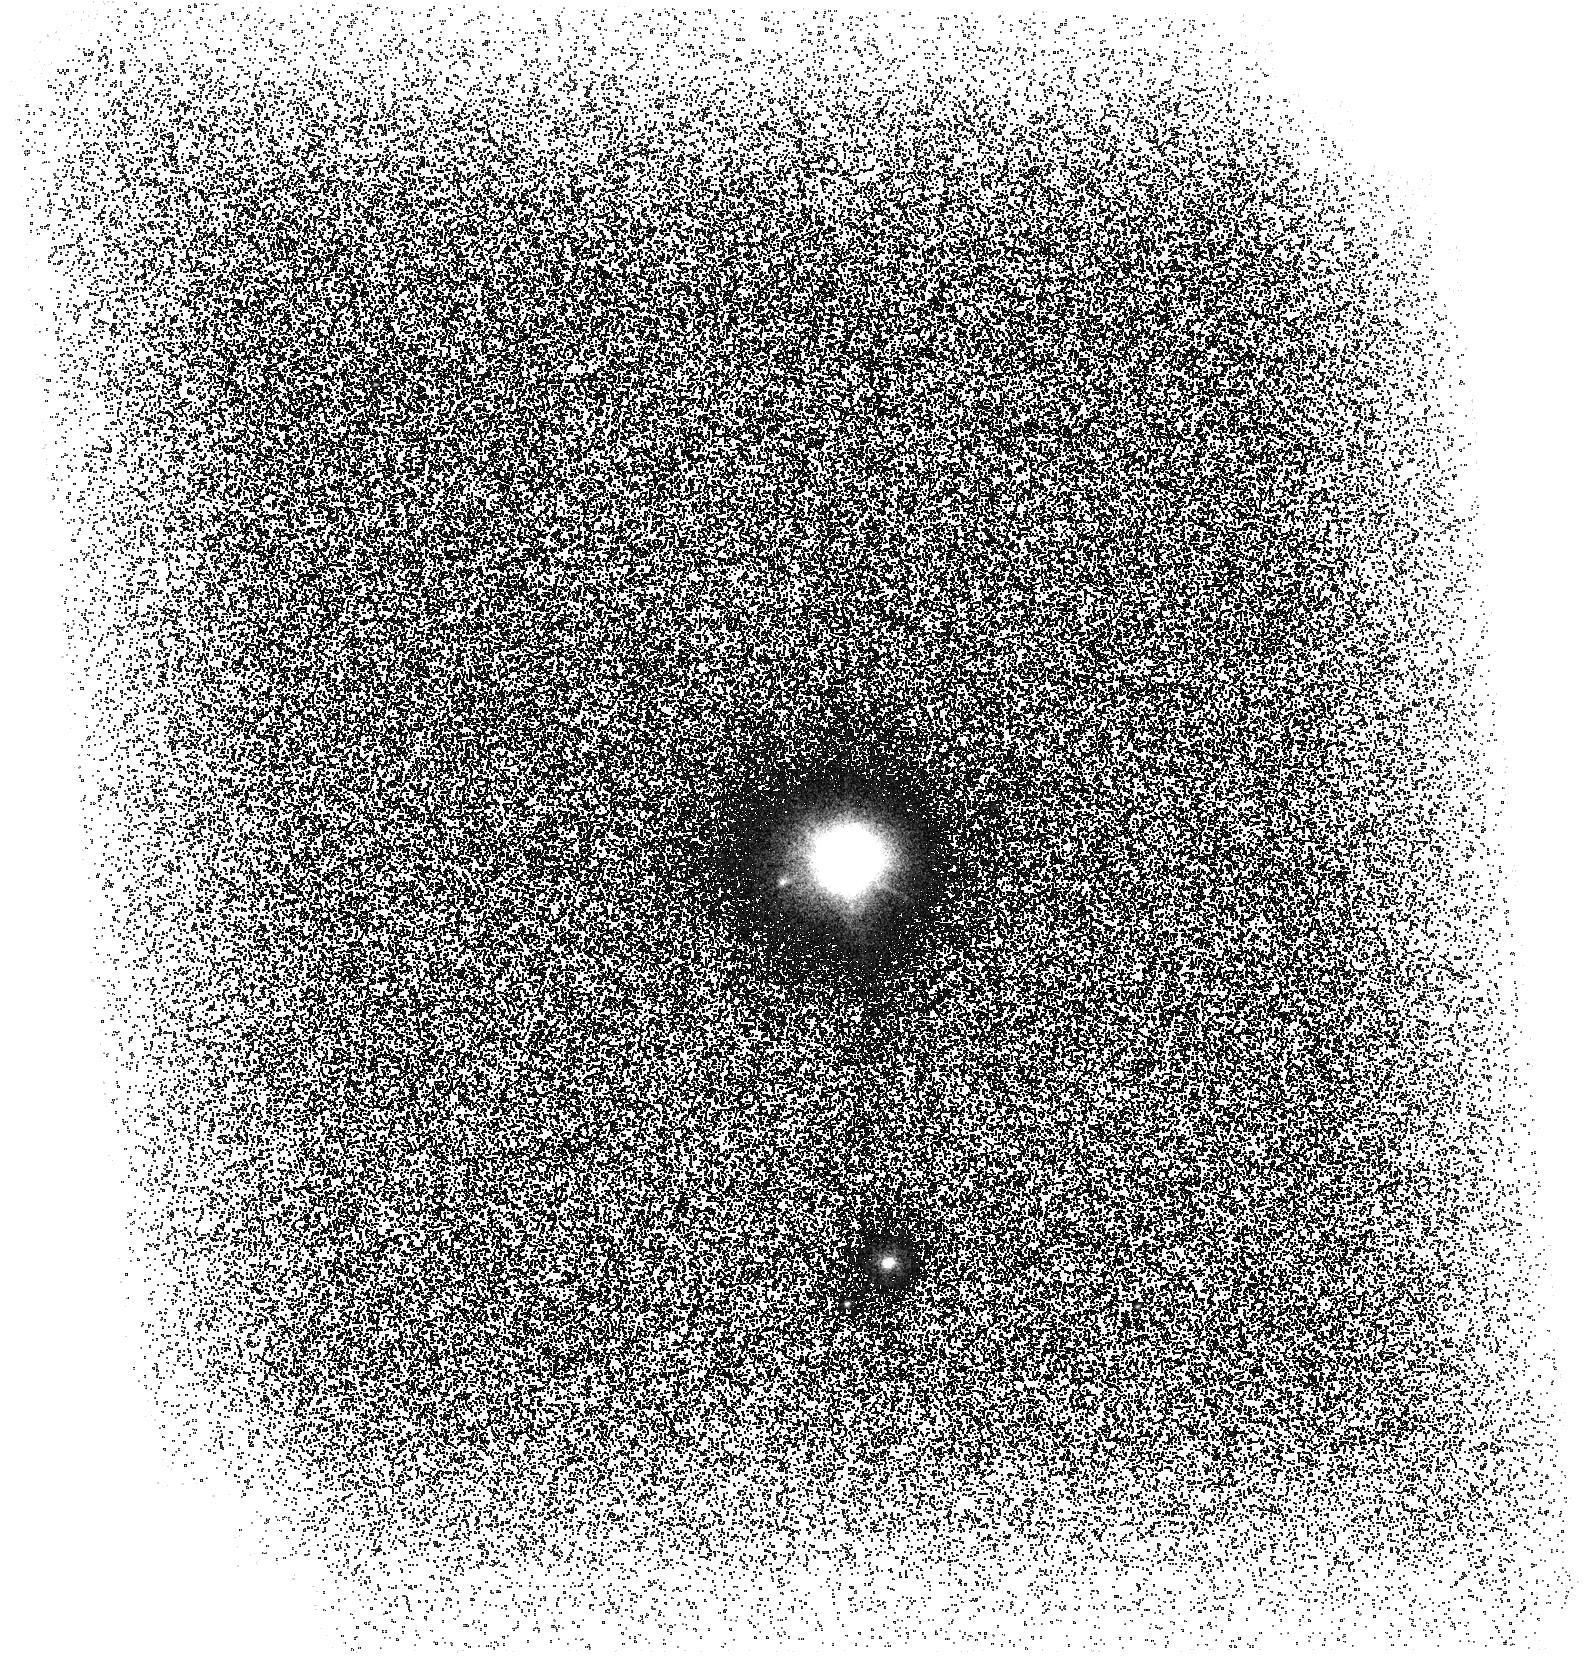
Target: V-GG-TAU
Instrument: ACS/SBC
Filter: F140LP
Exposure: 2.1 h
Observation ID: hst_12963_01_acs_sbc_f140lp_jbys01

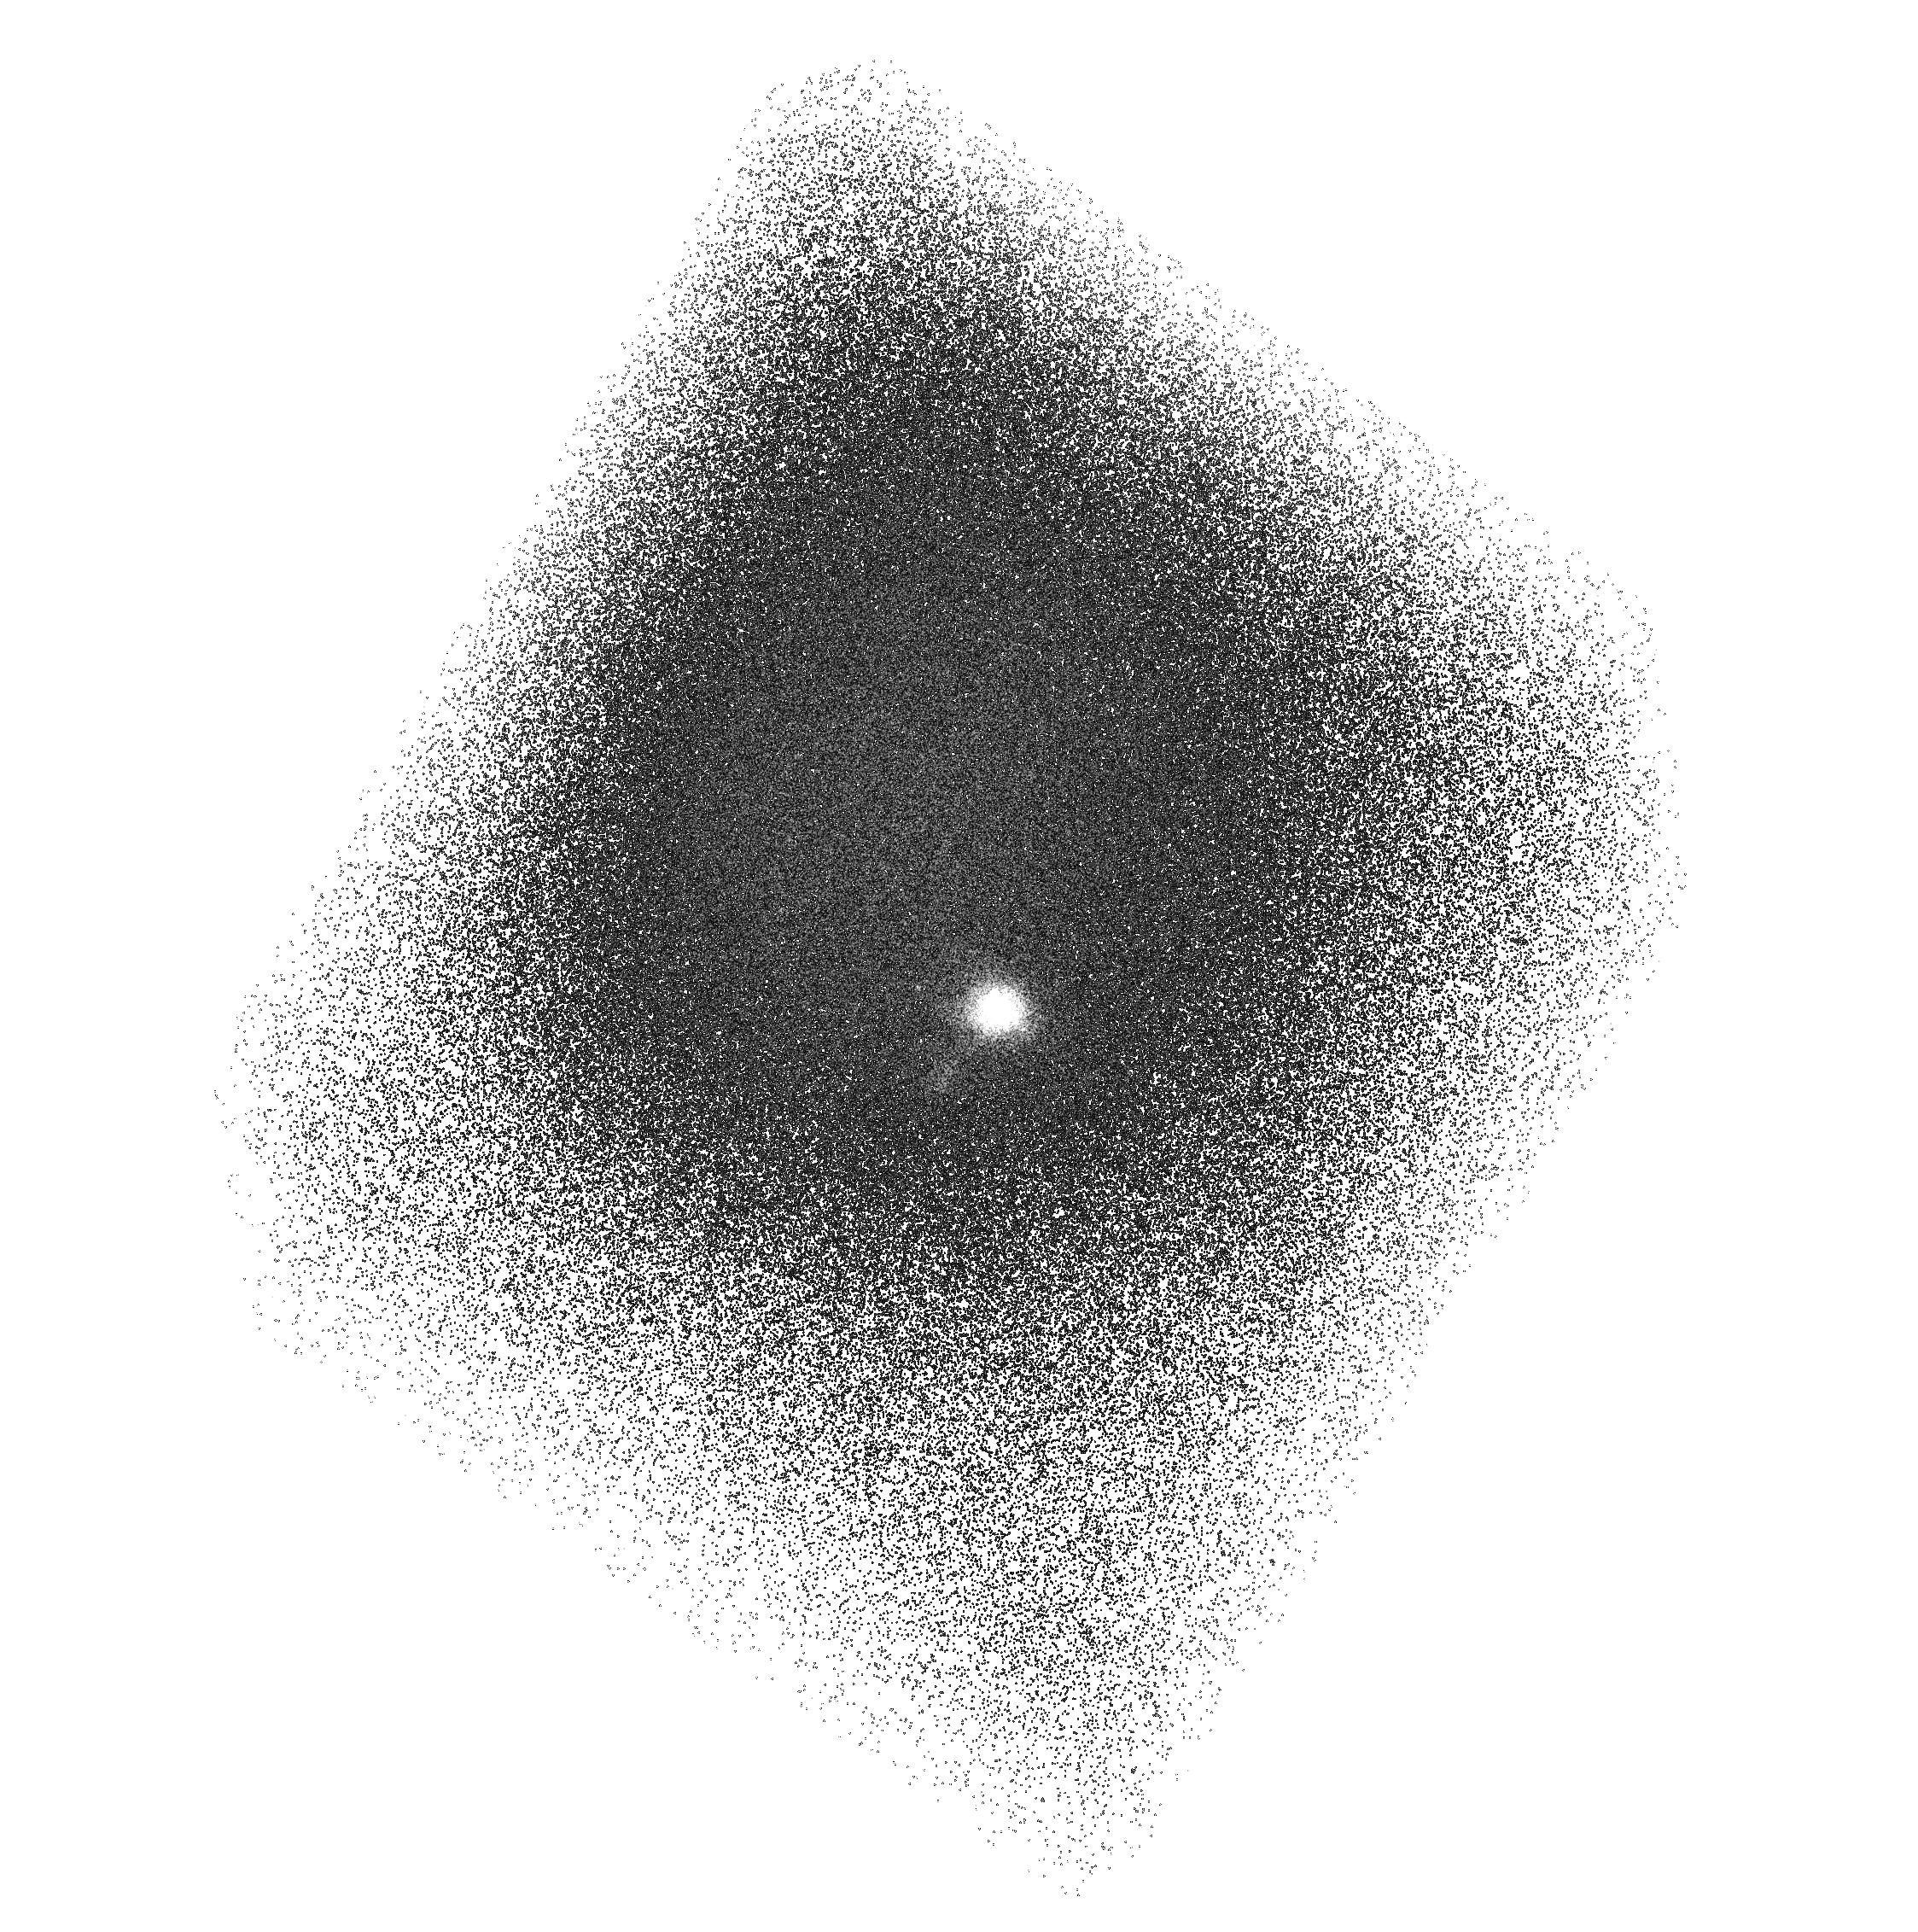
Target: V-UY-AUR
Instrument: ACS/SBC
Filter: F165LP
Exposure: 2.1 h
Observation ID: hst_12963_02_acs_sbc_f165lp_jbys02

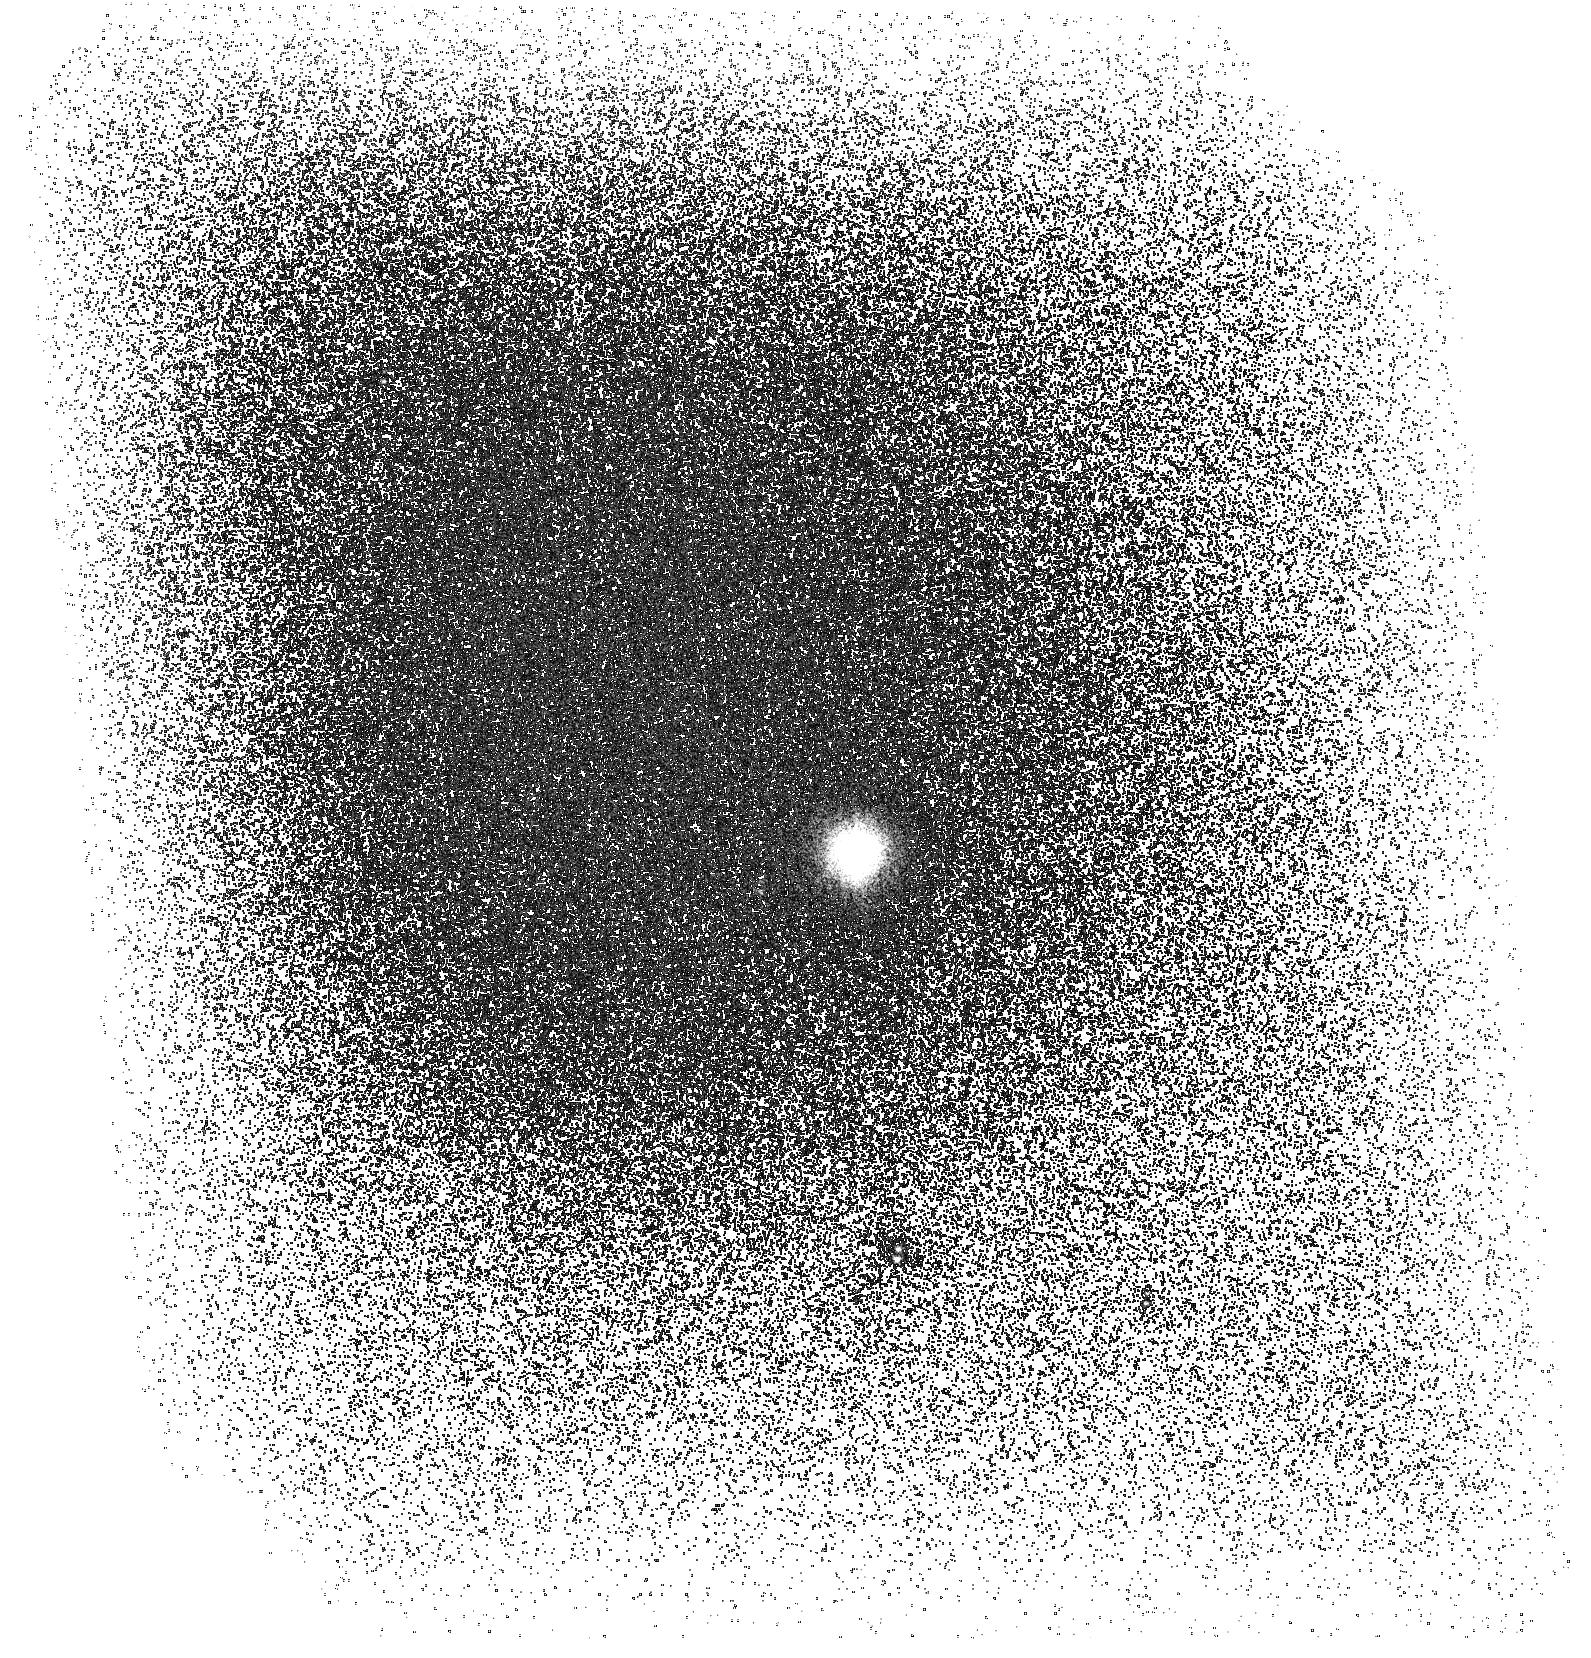
Target: V-GG-TAU
Instrument: ACS/SBC
Filter: F165LP
Exposure: 2.1 h
Observation ID: hst_12963_01_acs_sbc_f165lp_jbys01

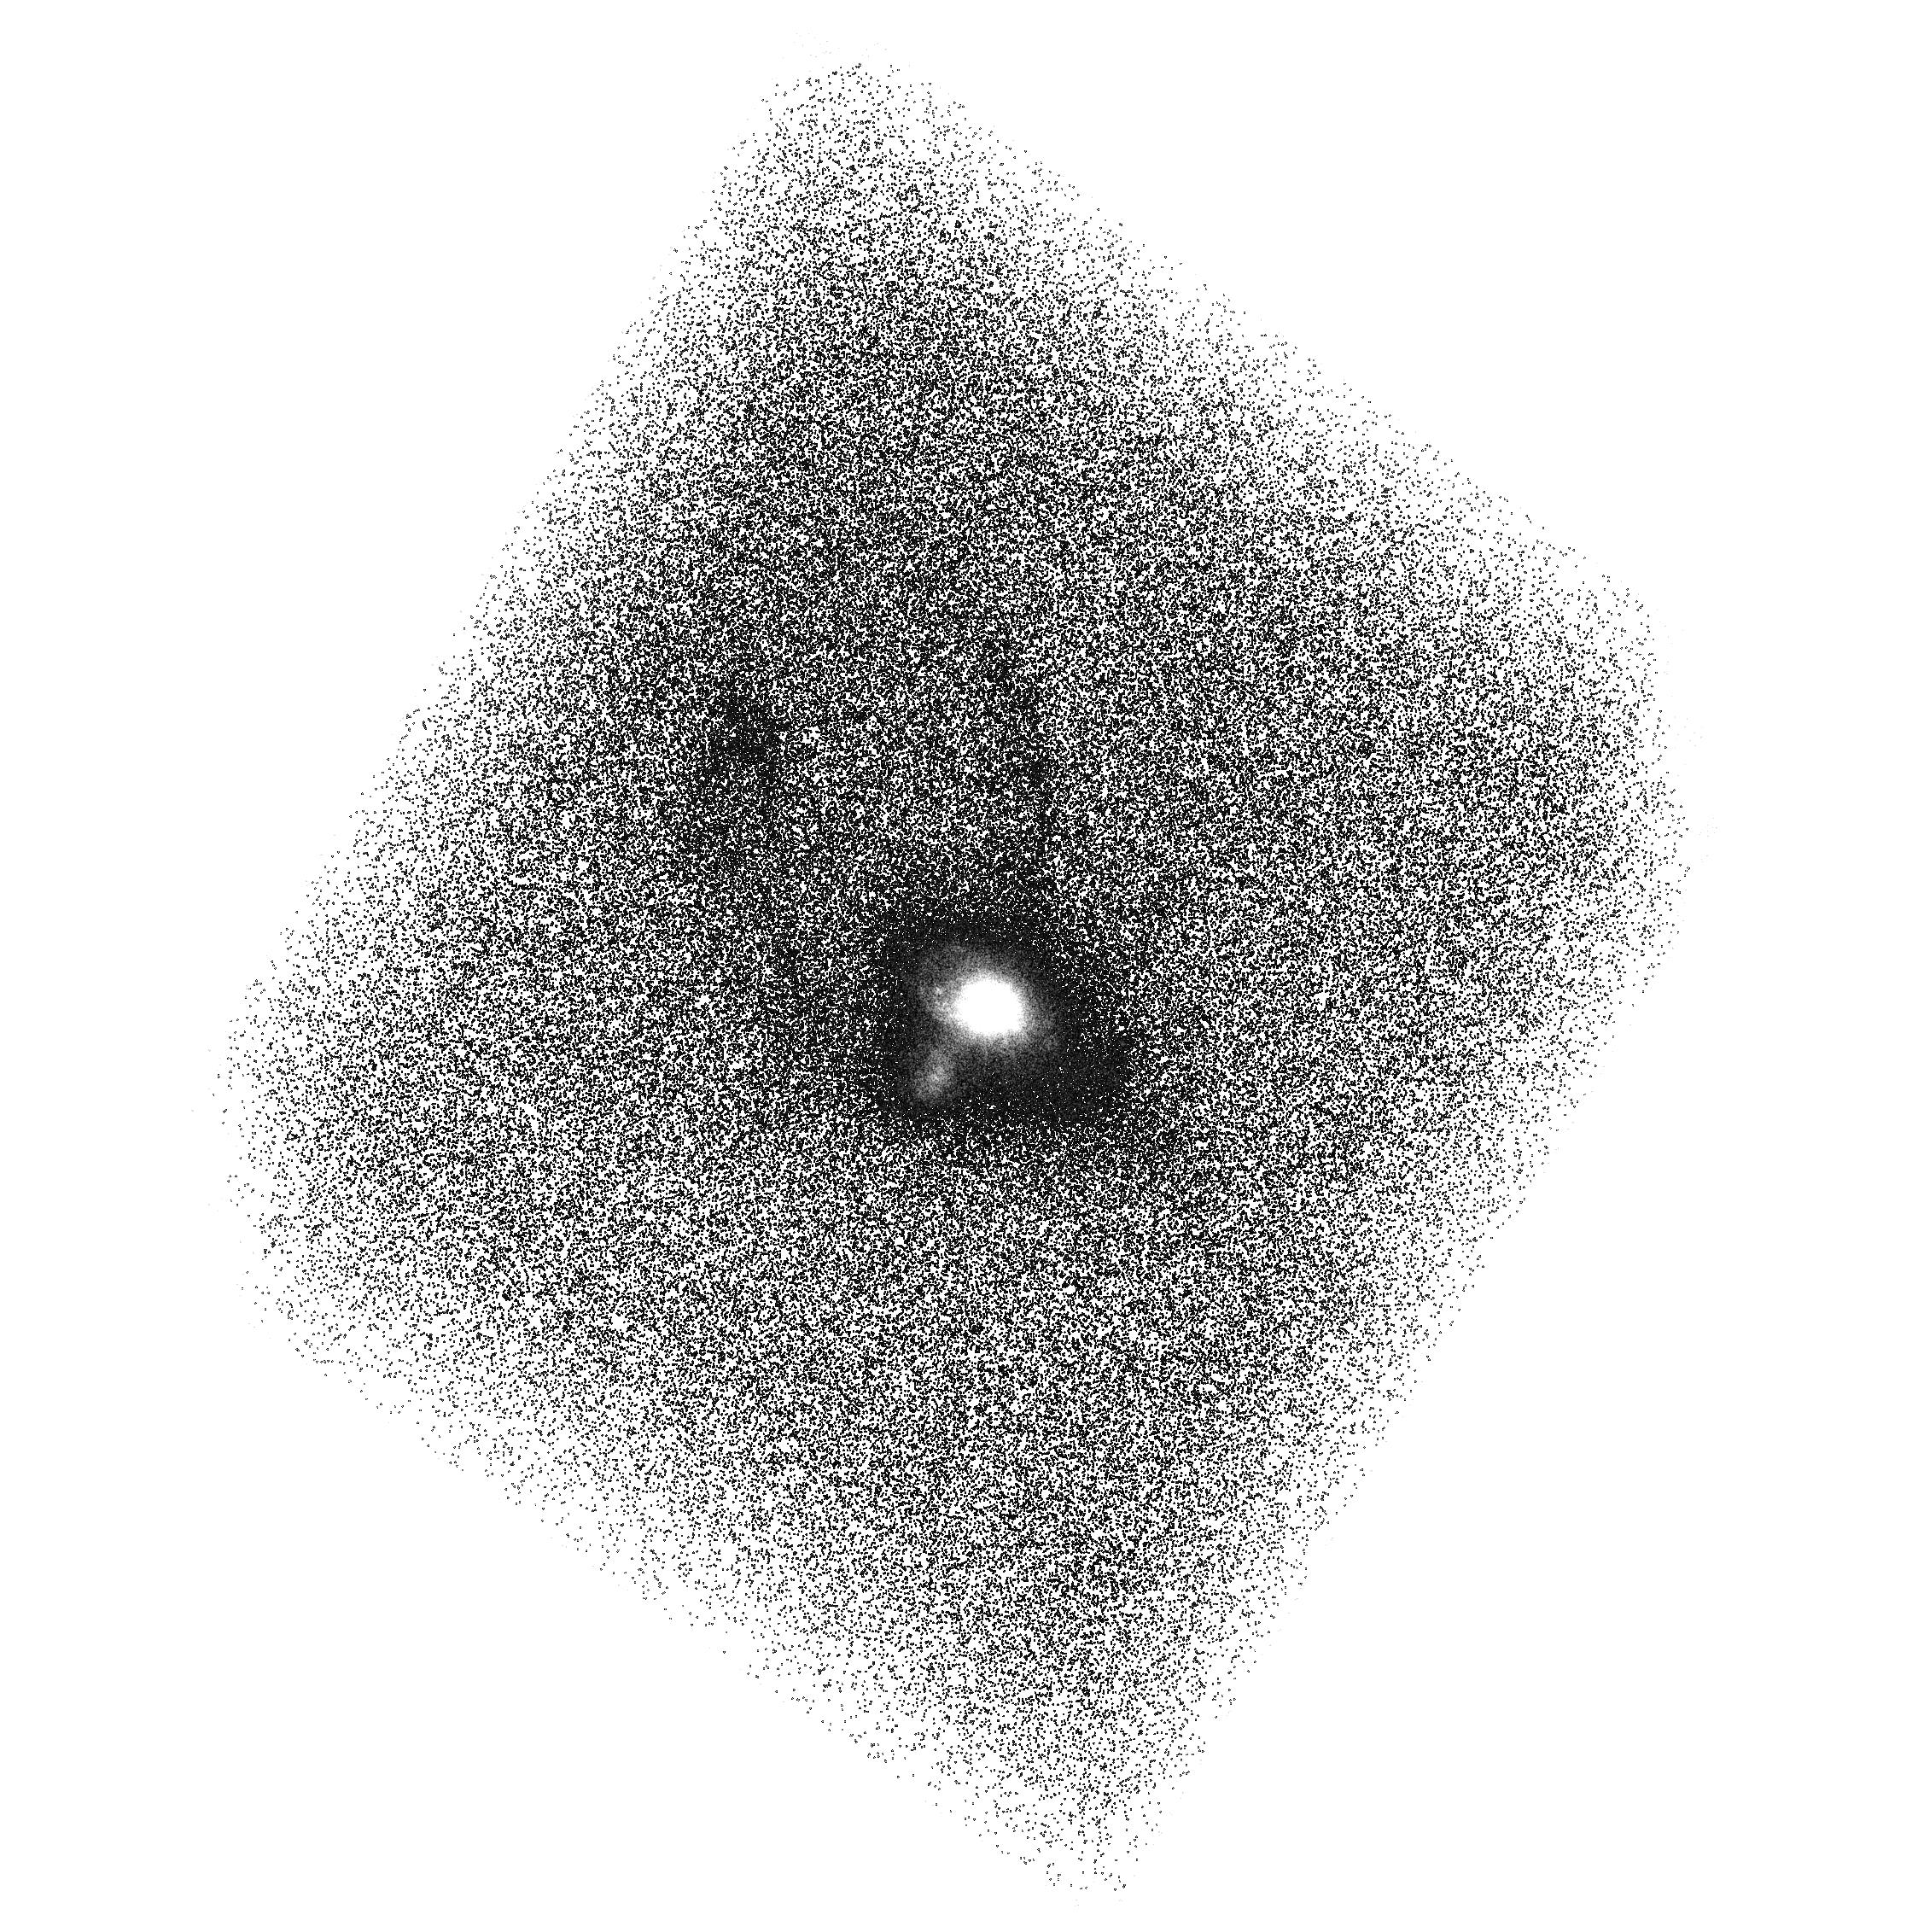
Target: V-UY-AUR
Instrument: ACS/SBC
Filter: F140LP
Exposure: 2.1 h
Observation ID: hst_12963_02_acs_sbc_f140lp_jbys02

Spatially Resolving the Disk Mass Accretion Process In Young Star Binaries (PI: Beck, Tracy)

We request HST ACS SBC images in the F140LP and F165LP filters in order to spatially resolve UV emission from H2 gas and scattered light emerging from structures in the planet-forming environments of two young binary systems: GG Tau A and UY Aur. These data, in conjunction with a suite of high-angular resolution ground-based observations -- including spectral images of near-IR H2 emission, mm observations of dust continuum and CO gas emission through allocated ALMA "Cycle 0" observations -- will allow us to characterize the morphology of gas and dust passing between the circumbinary and circumstellar disks. Multi-wavelngth mapping of the distribution of material in GG Tau and UY Aur will reveal the role tidal truncation plays in the formation of planets in binary systems and help to constrain a growing number of hydrodynamic simulations of the complex disk-disk interactions.